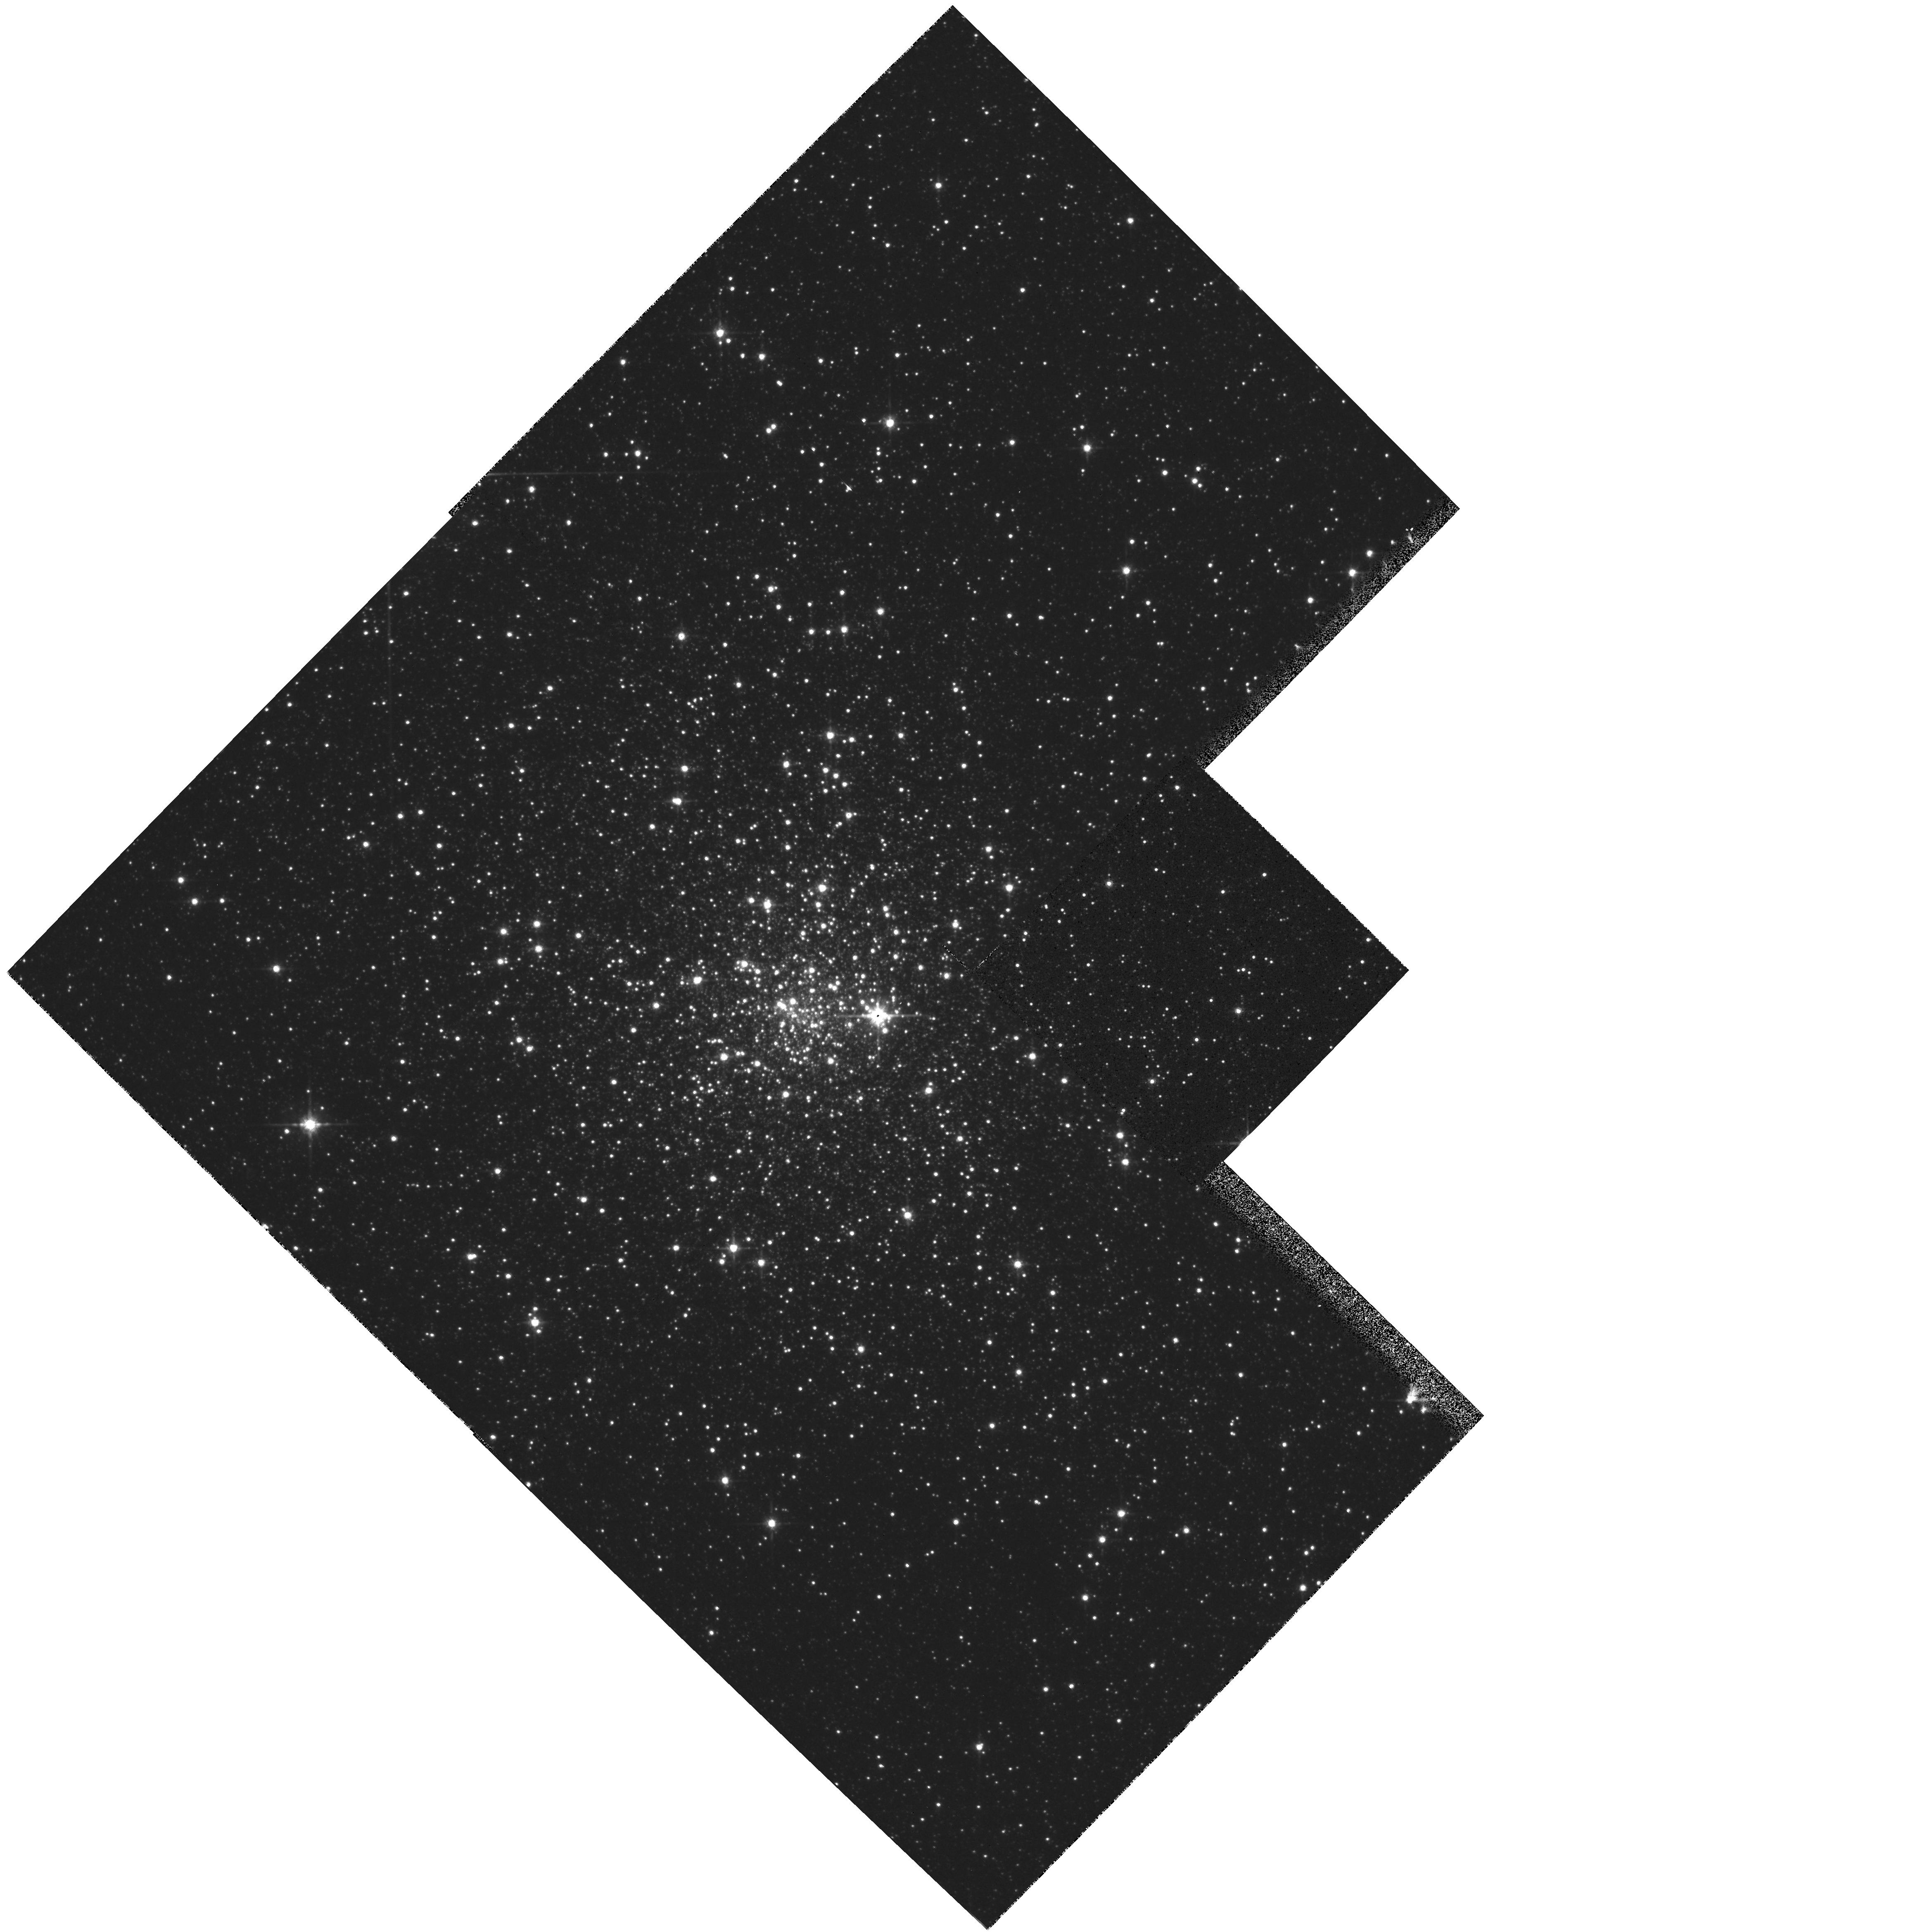
Target: TERZAN1. Instrument: WFPC2/PC. Filter: F814W. Exposure: 2 min. Observation ID: hst_5436_03_wfpc2_pc_f814w_u26v03

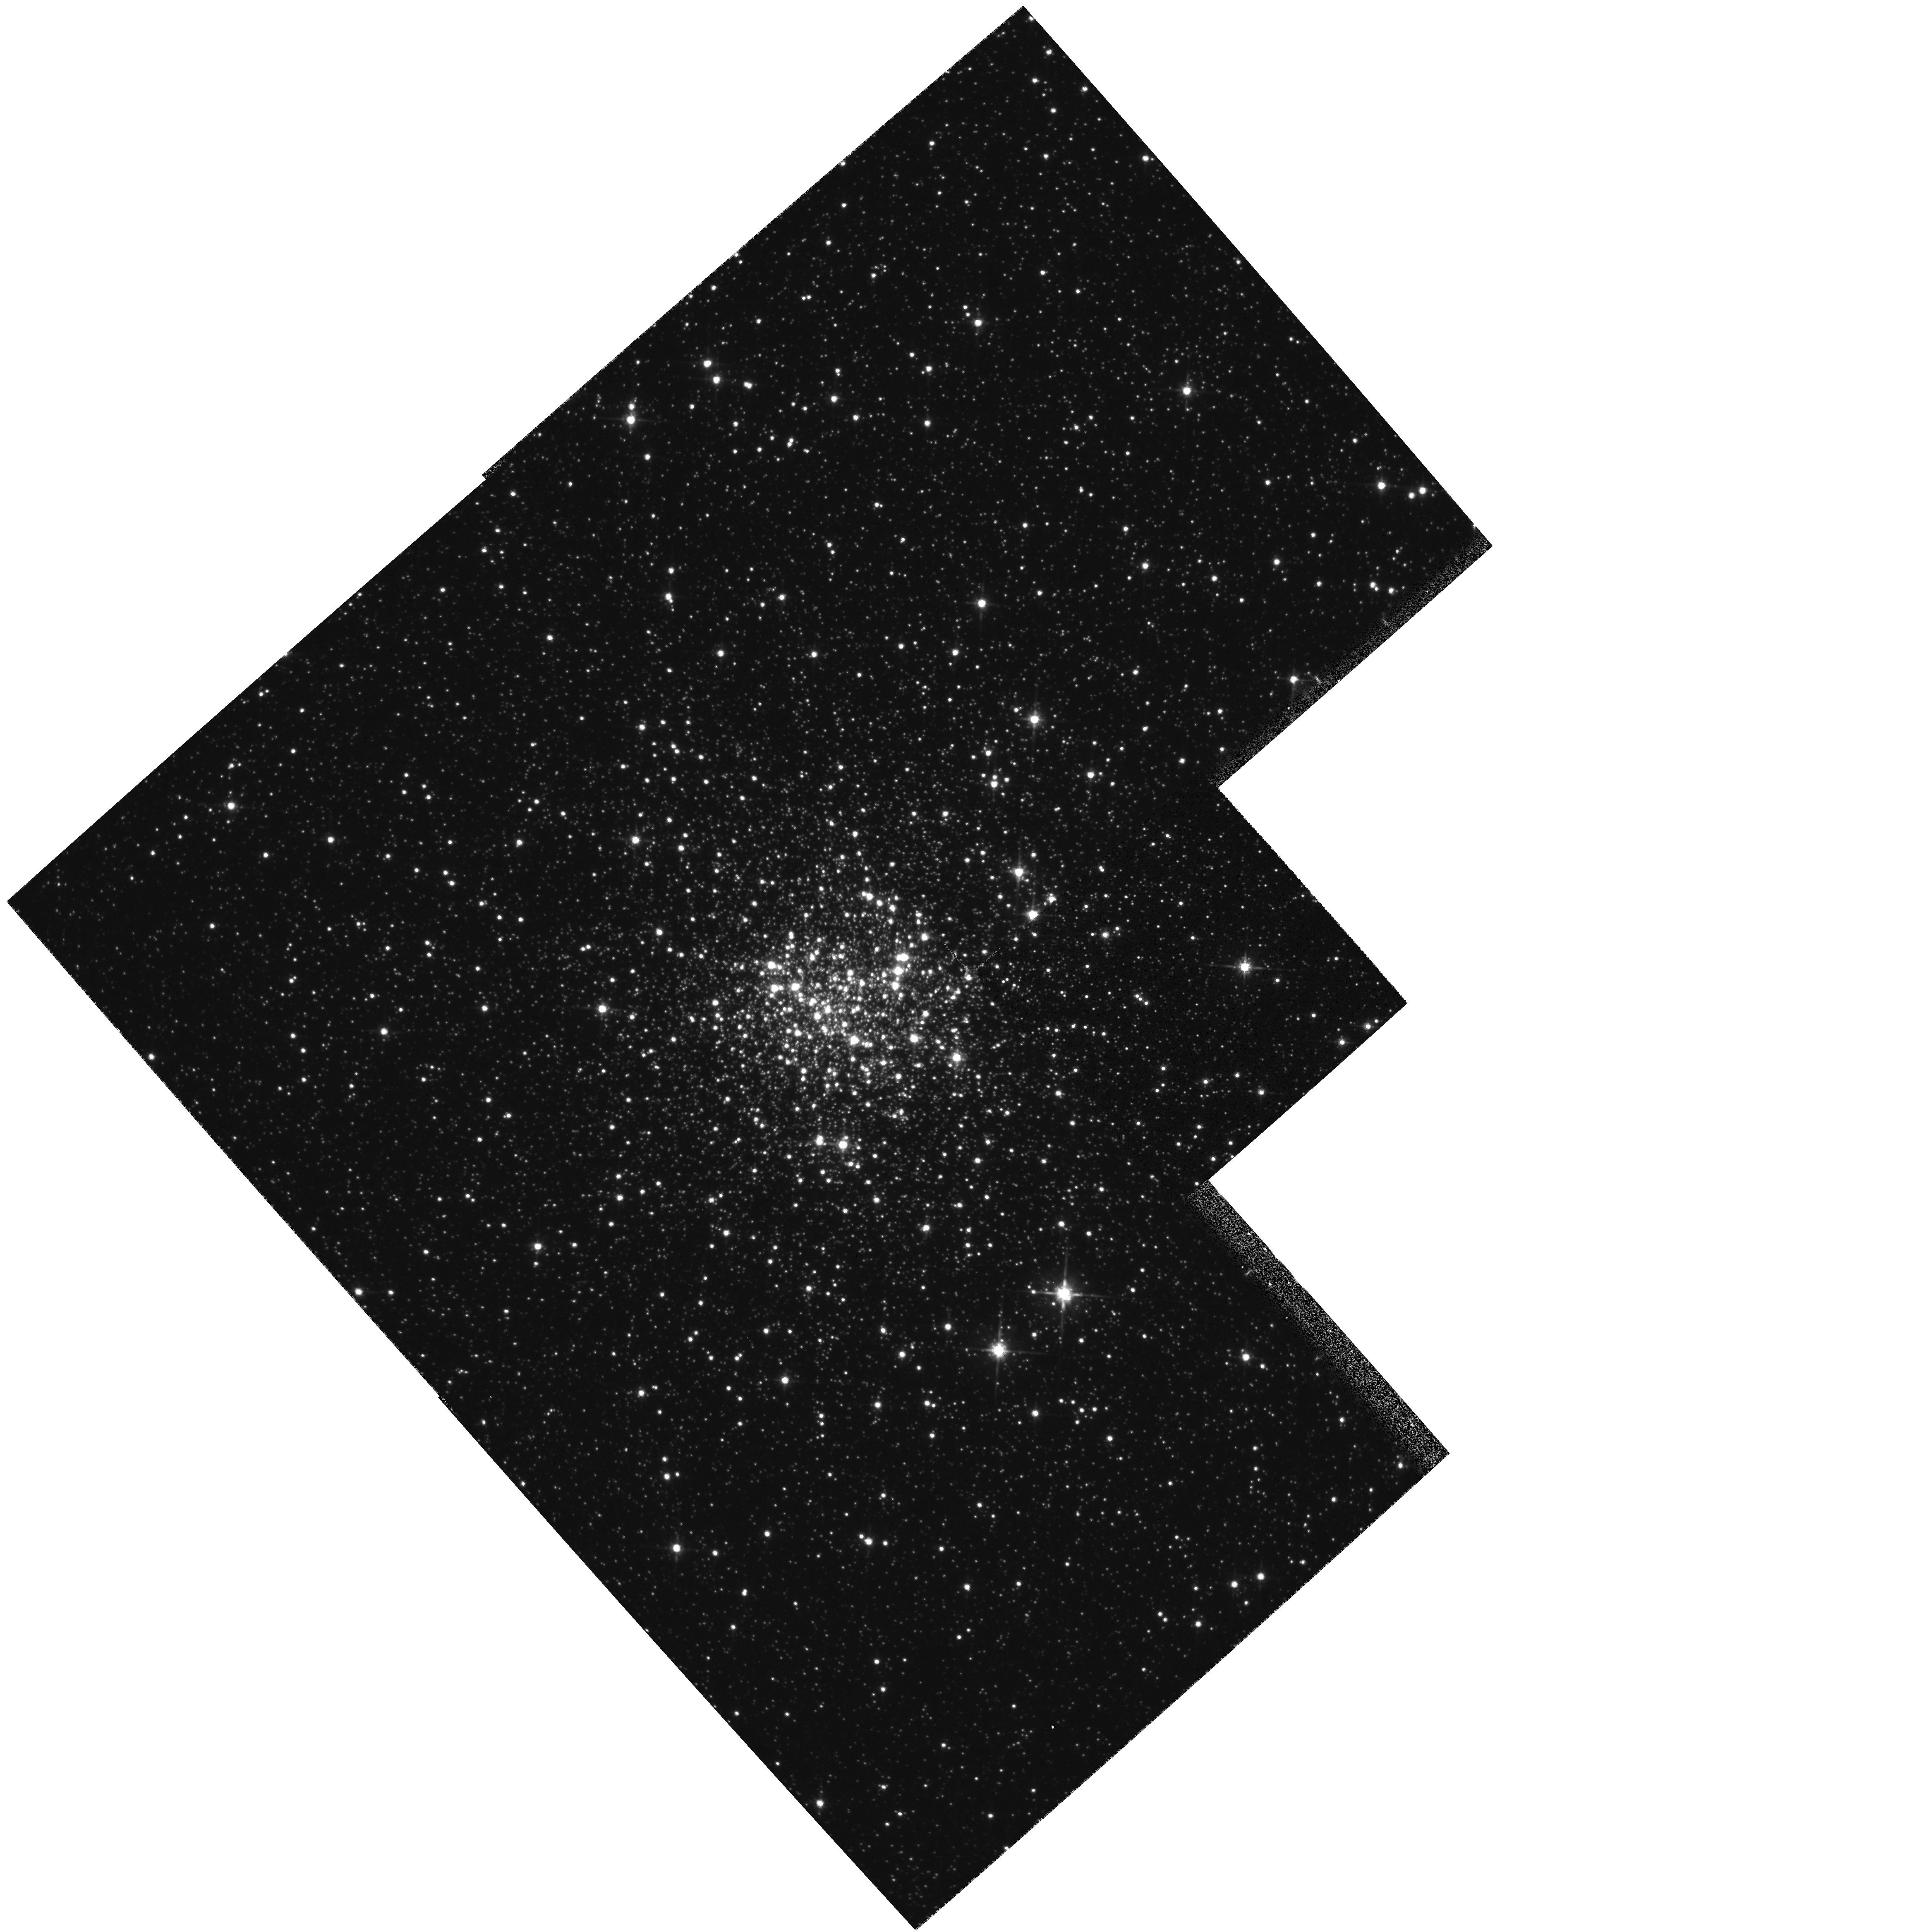
Target: NGC6528. Instrument: WFPC2/PC. Filter: F814W. Exposure: 2 min. Observation ID: hst_5436_02_wfpc2_pc_f814w_u26v02

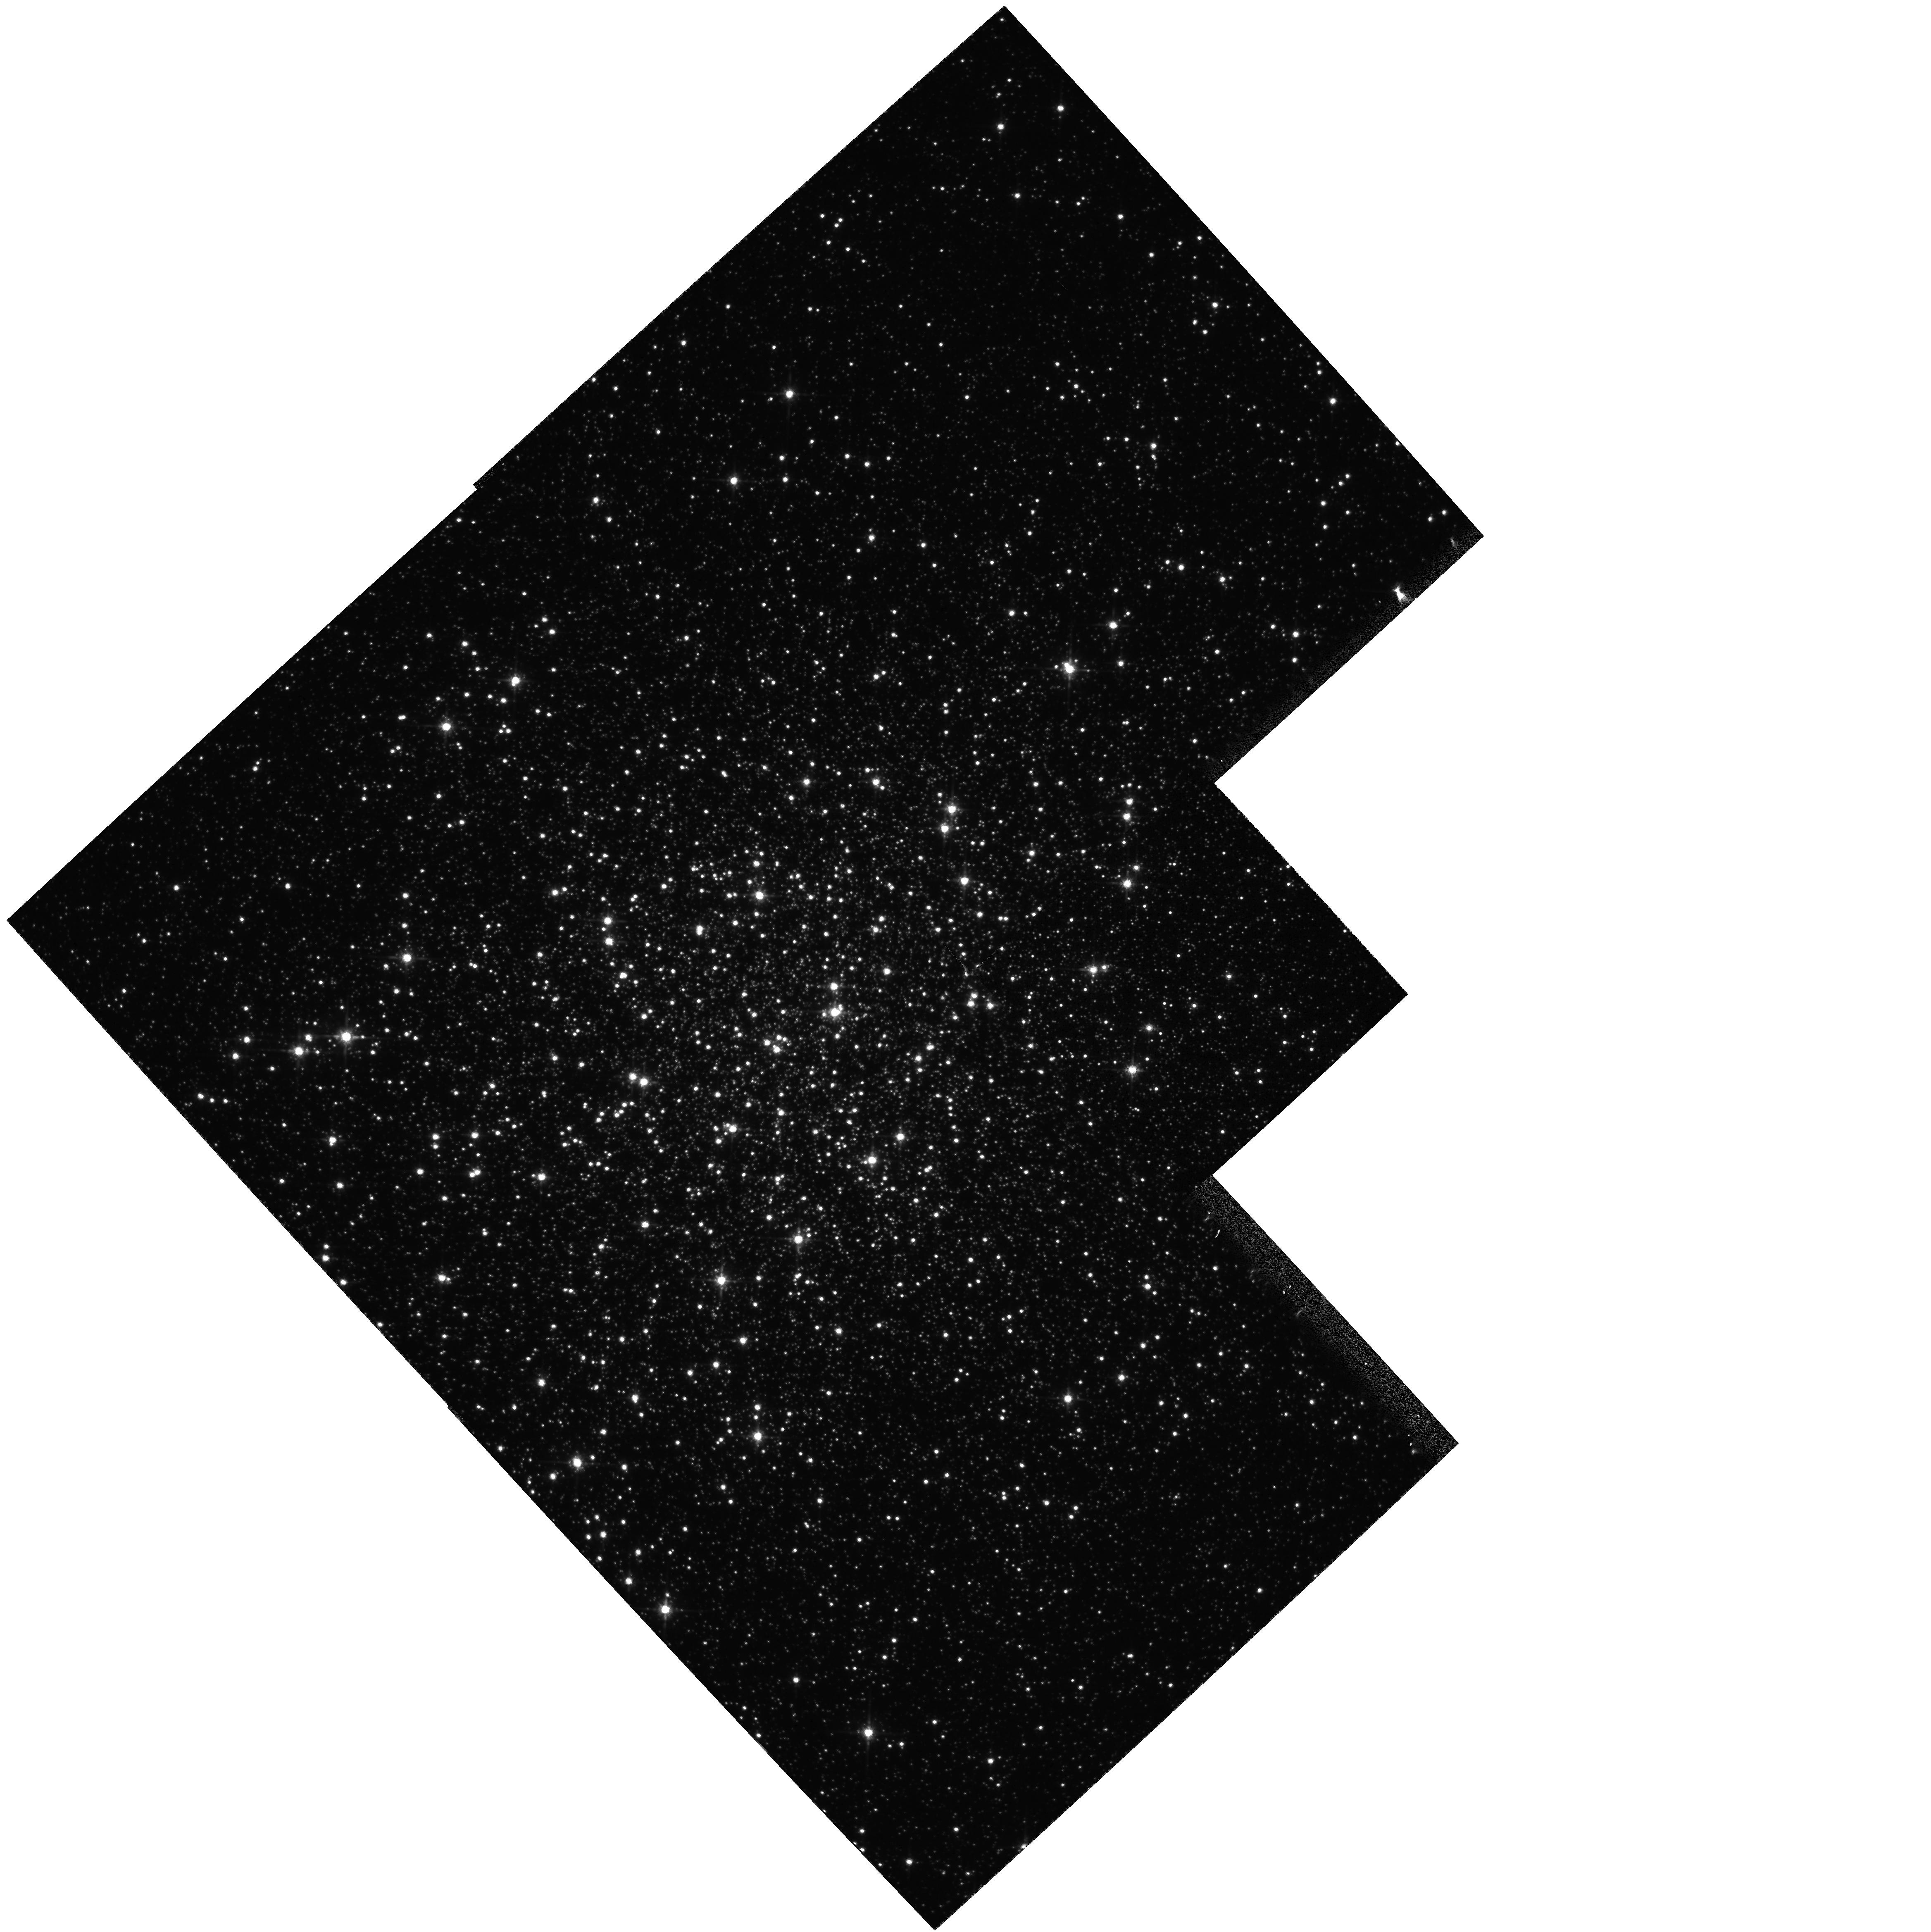
Target: NGC6553. Instrument: WFPC2/PC. Filter: F814W. Exposure: 2 min. Observation ID: hst_5436_01_wfpc2_pc_f814w_u26v01

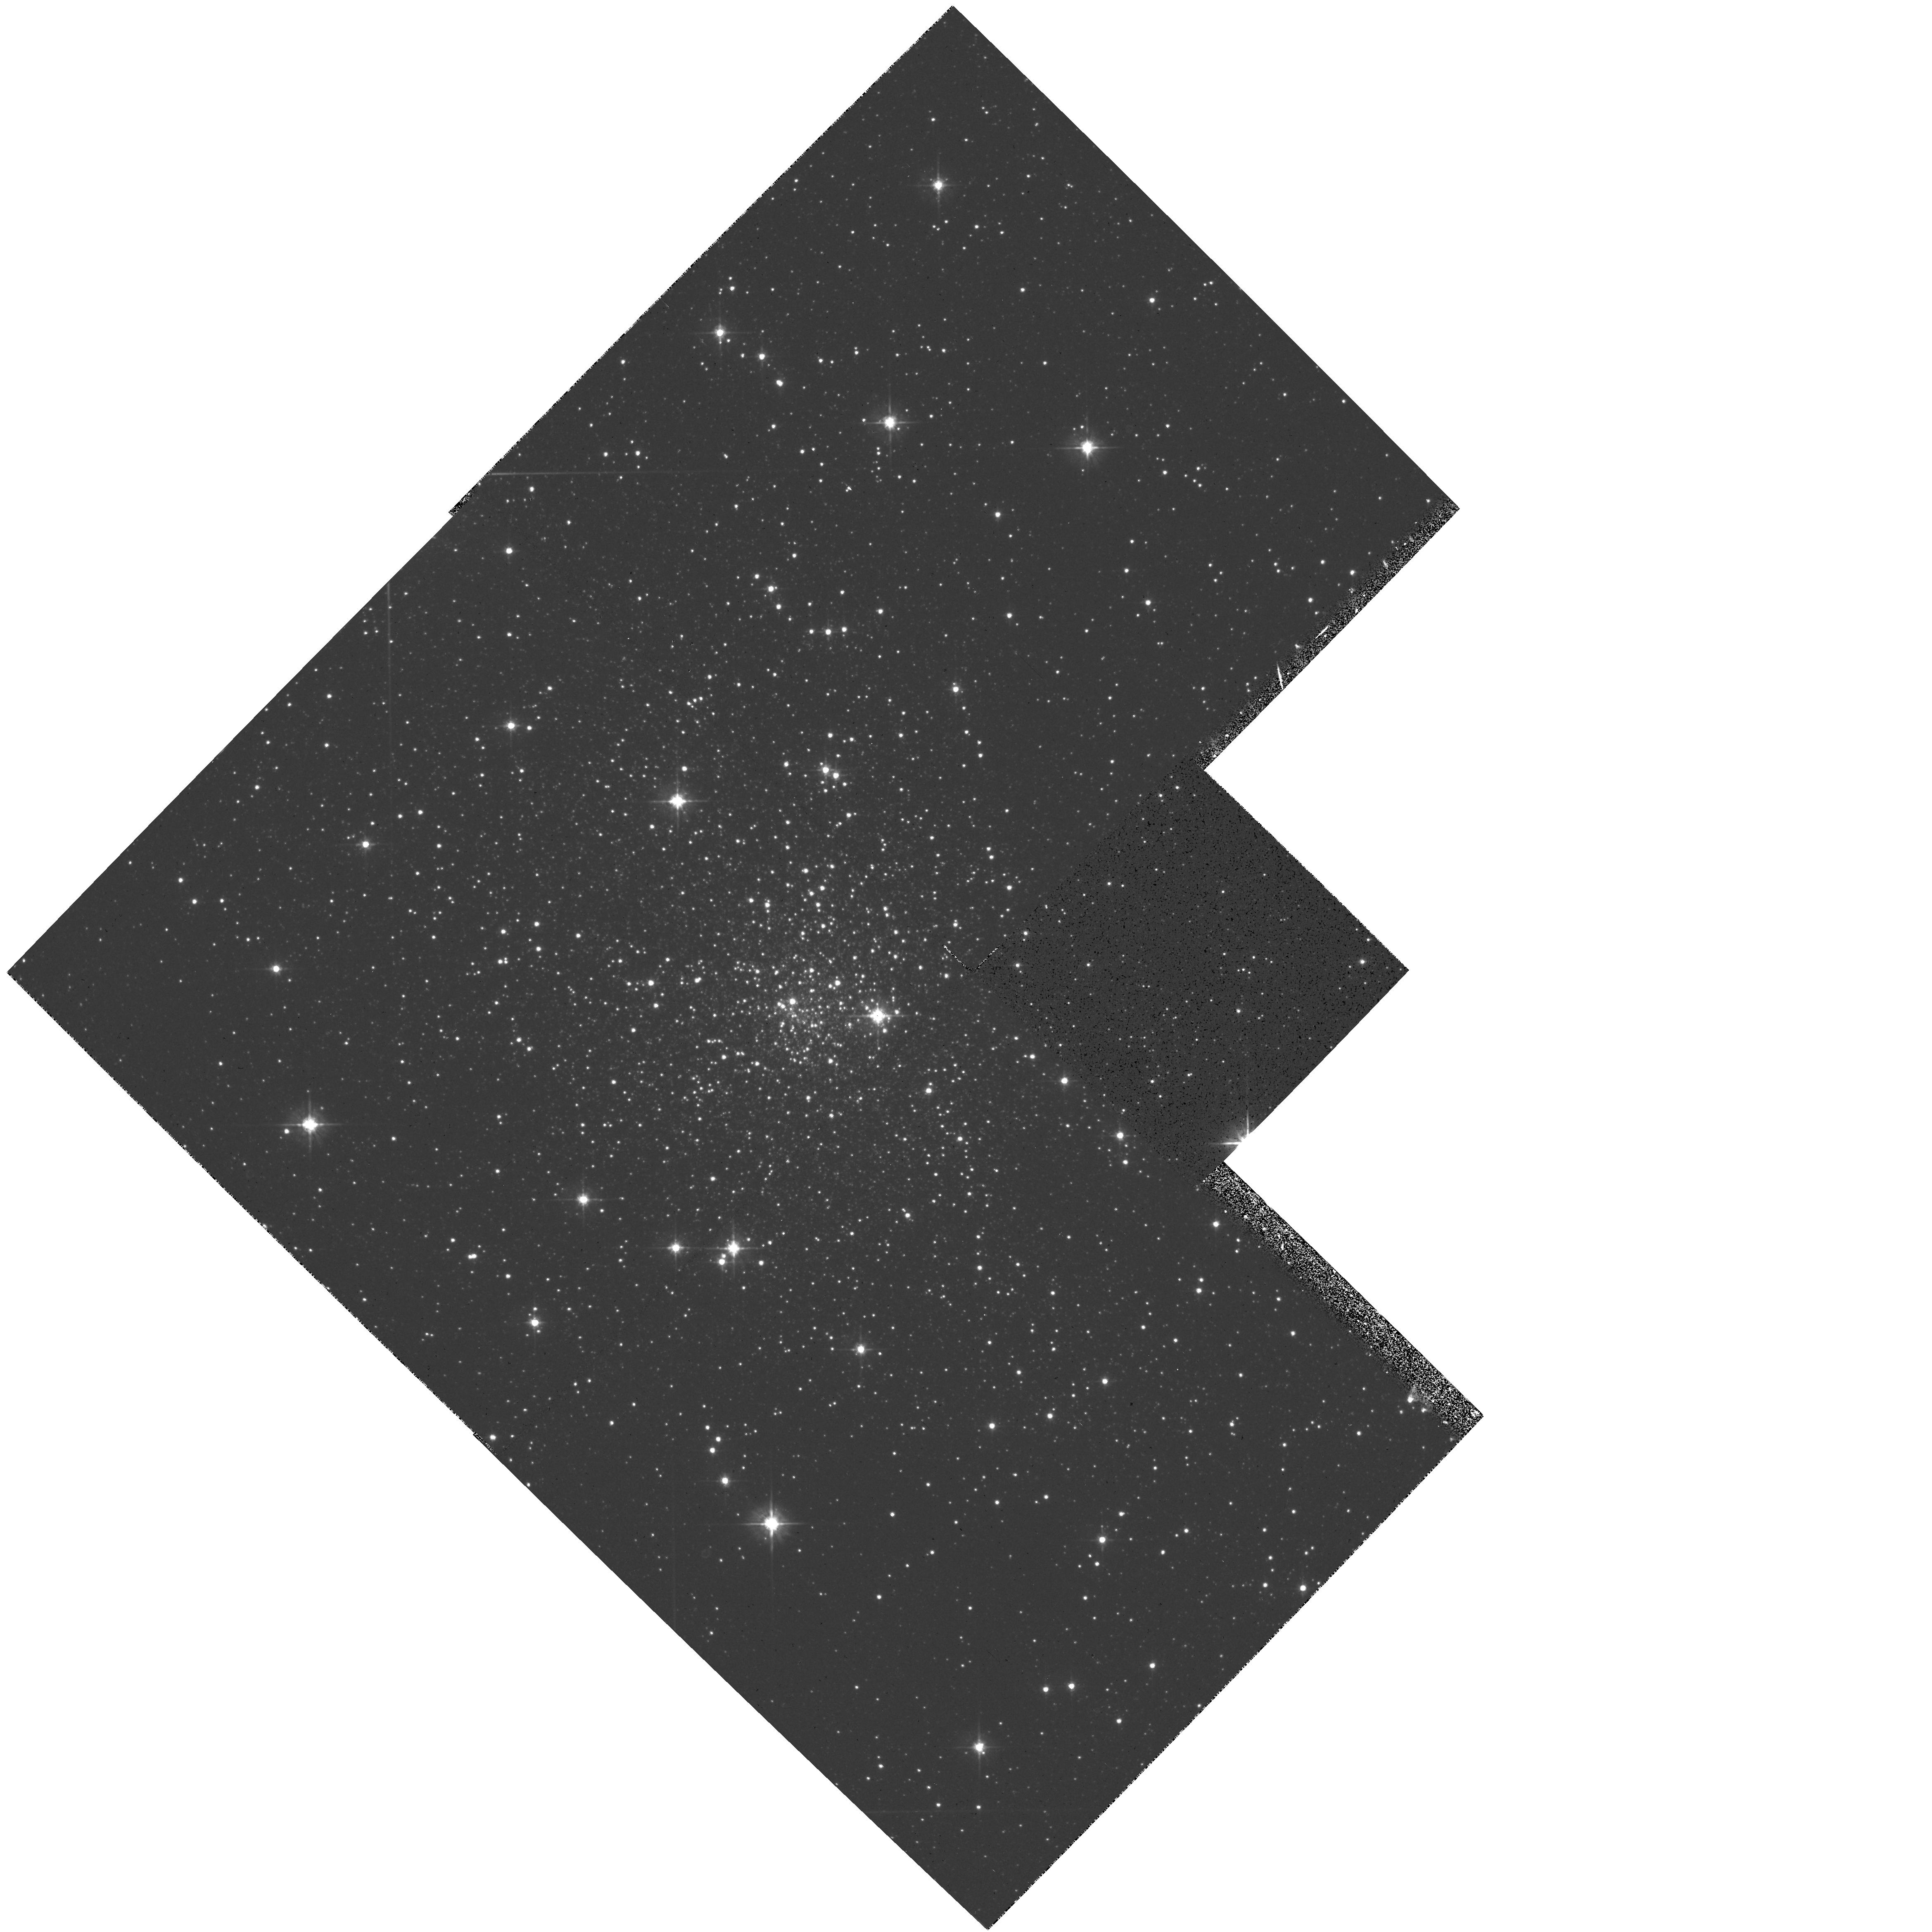
Target: TERZAN1. Instrument: WFPC2/PC. Filter: F555W. Exposure: 17 min. Observation ID: hst_5436_03_wfpc2_pc_f555w_u26v03

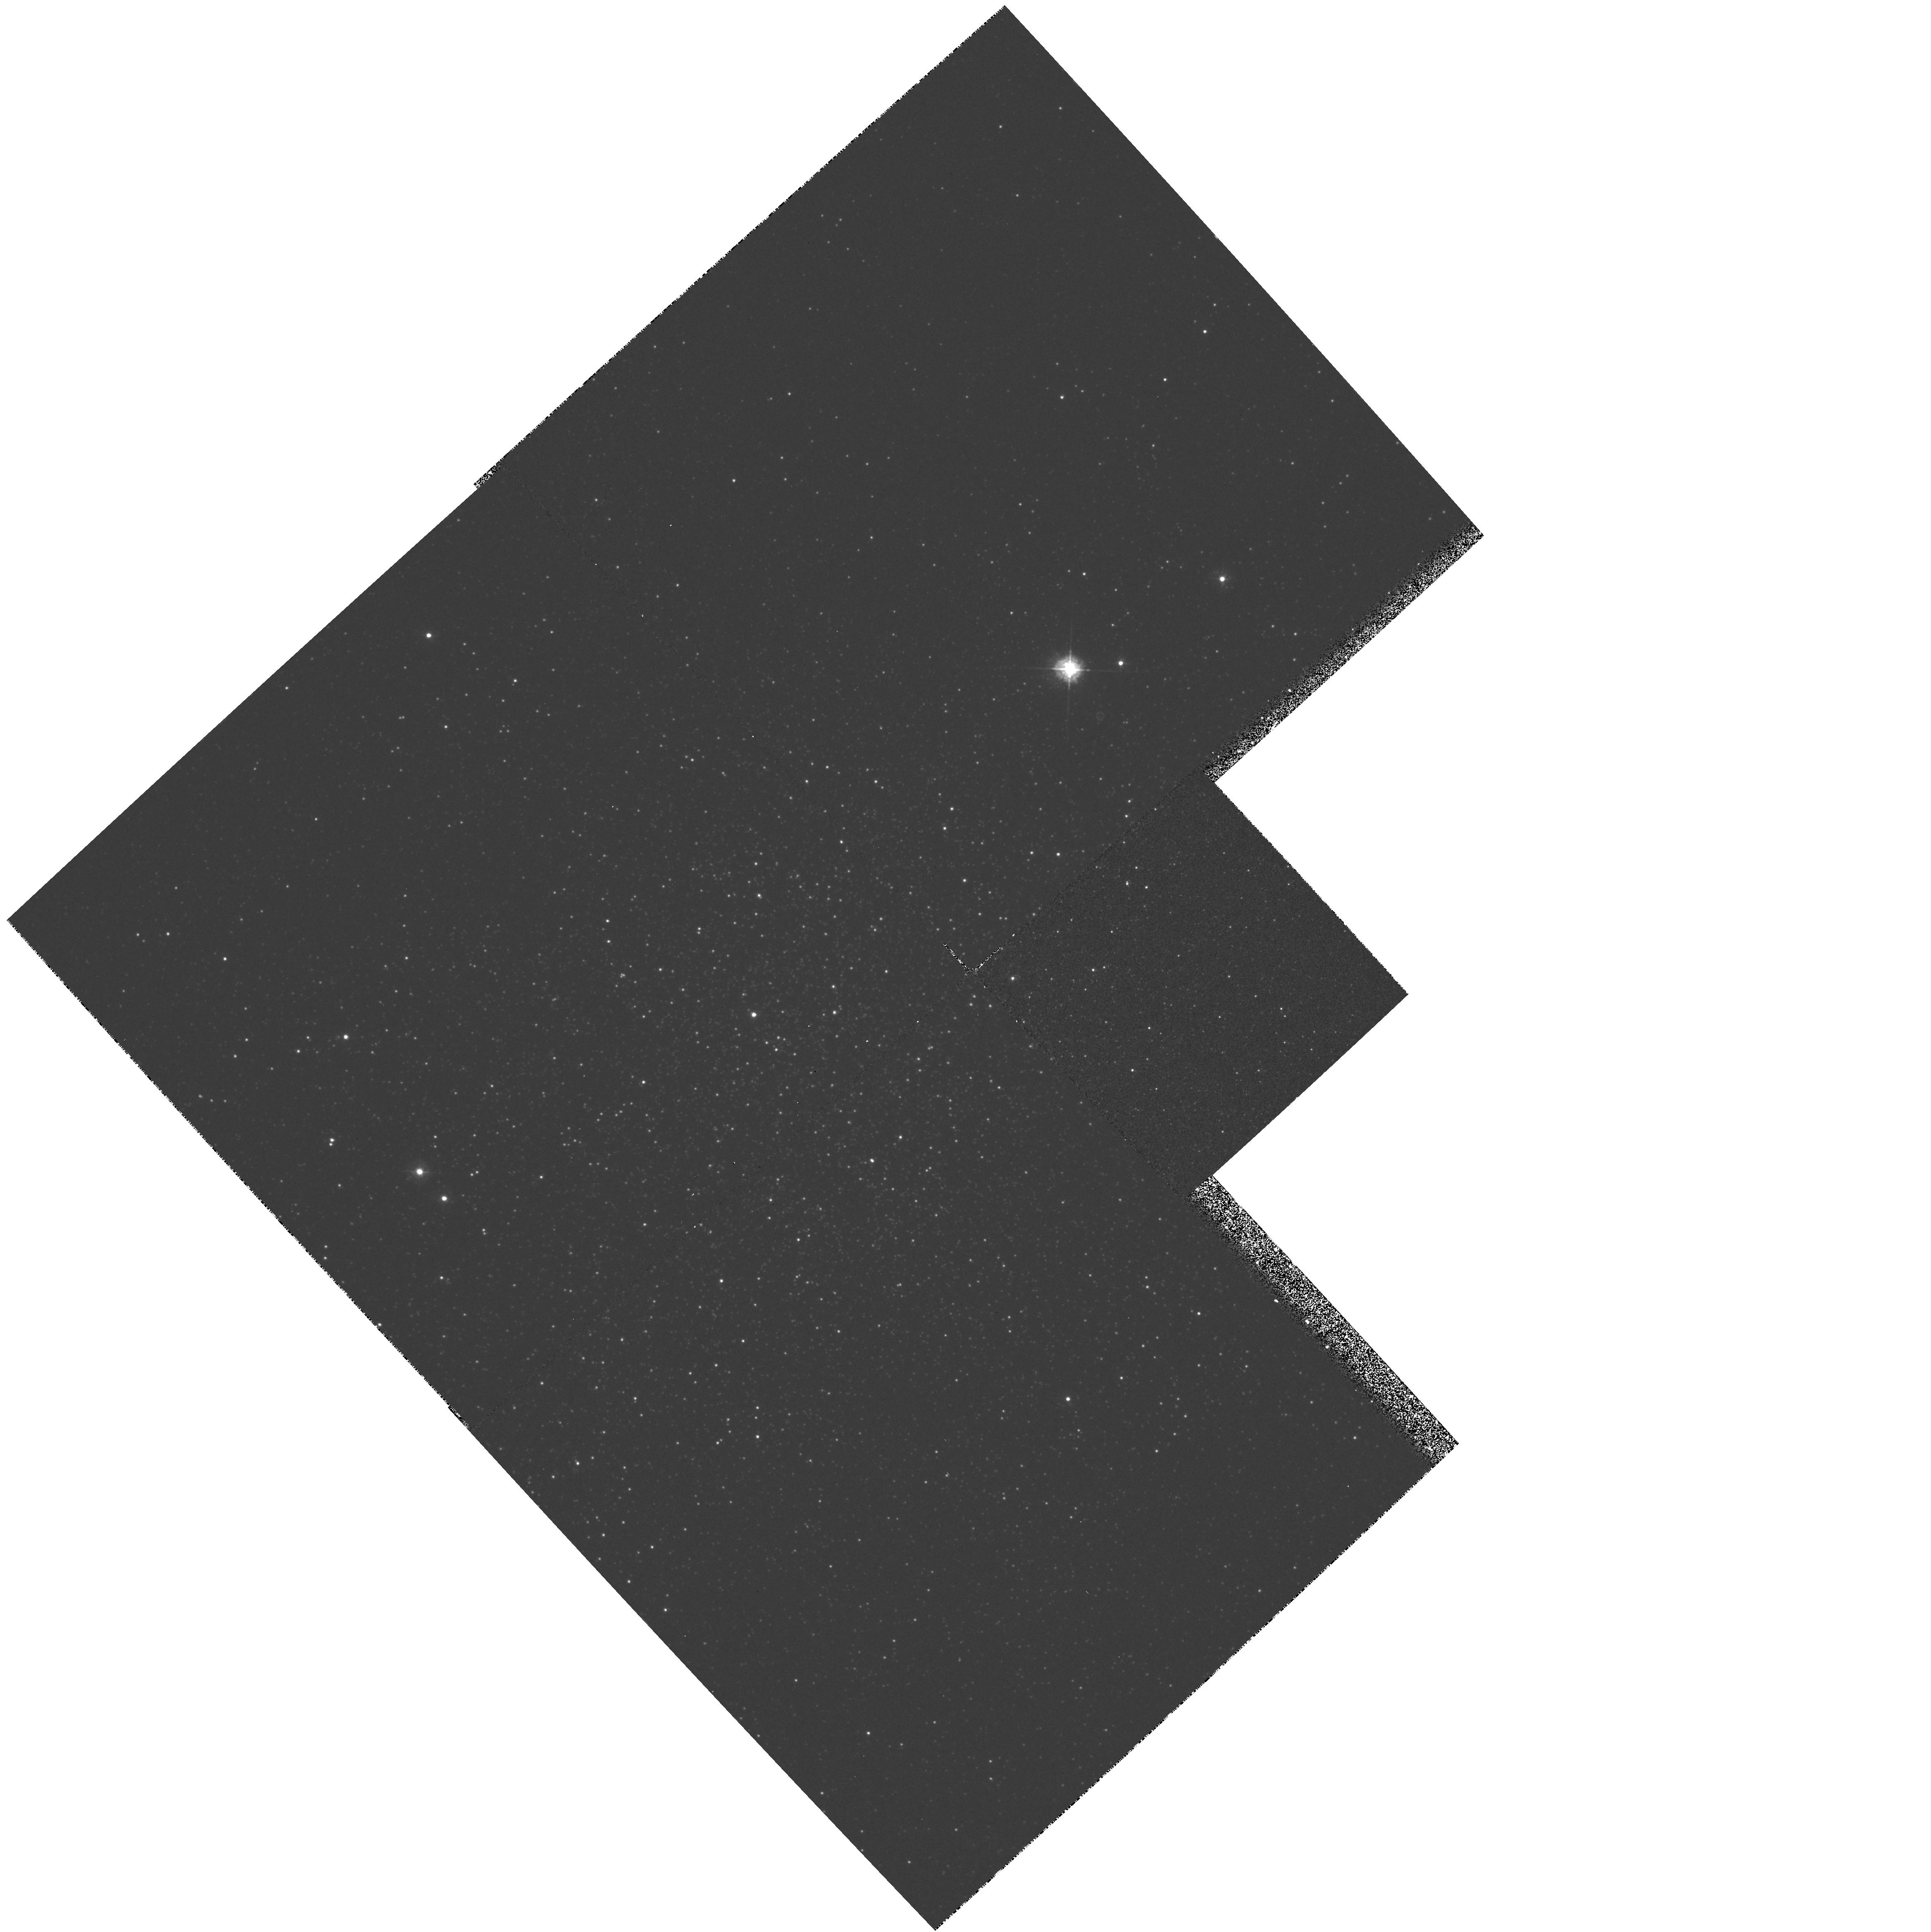
Target: NGC6553. Instrument: WFPC2/PC. Filter: F336W. Exposure: 27 min. Observation ID: hst_5436_01_wfpc2_pc_f336w_u26v01

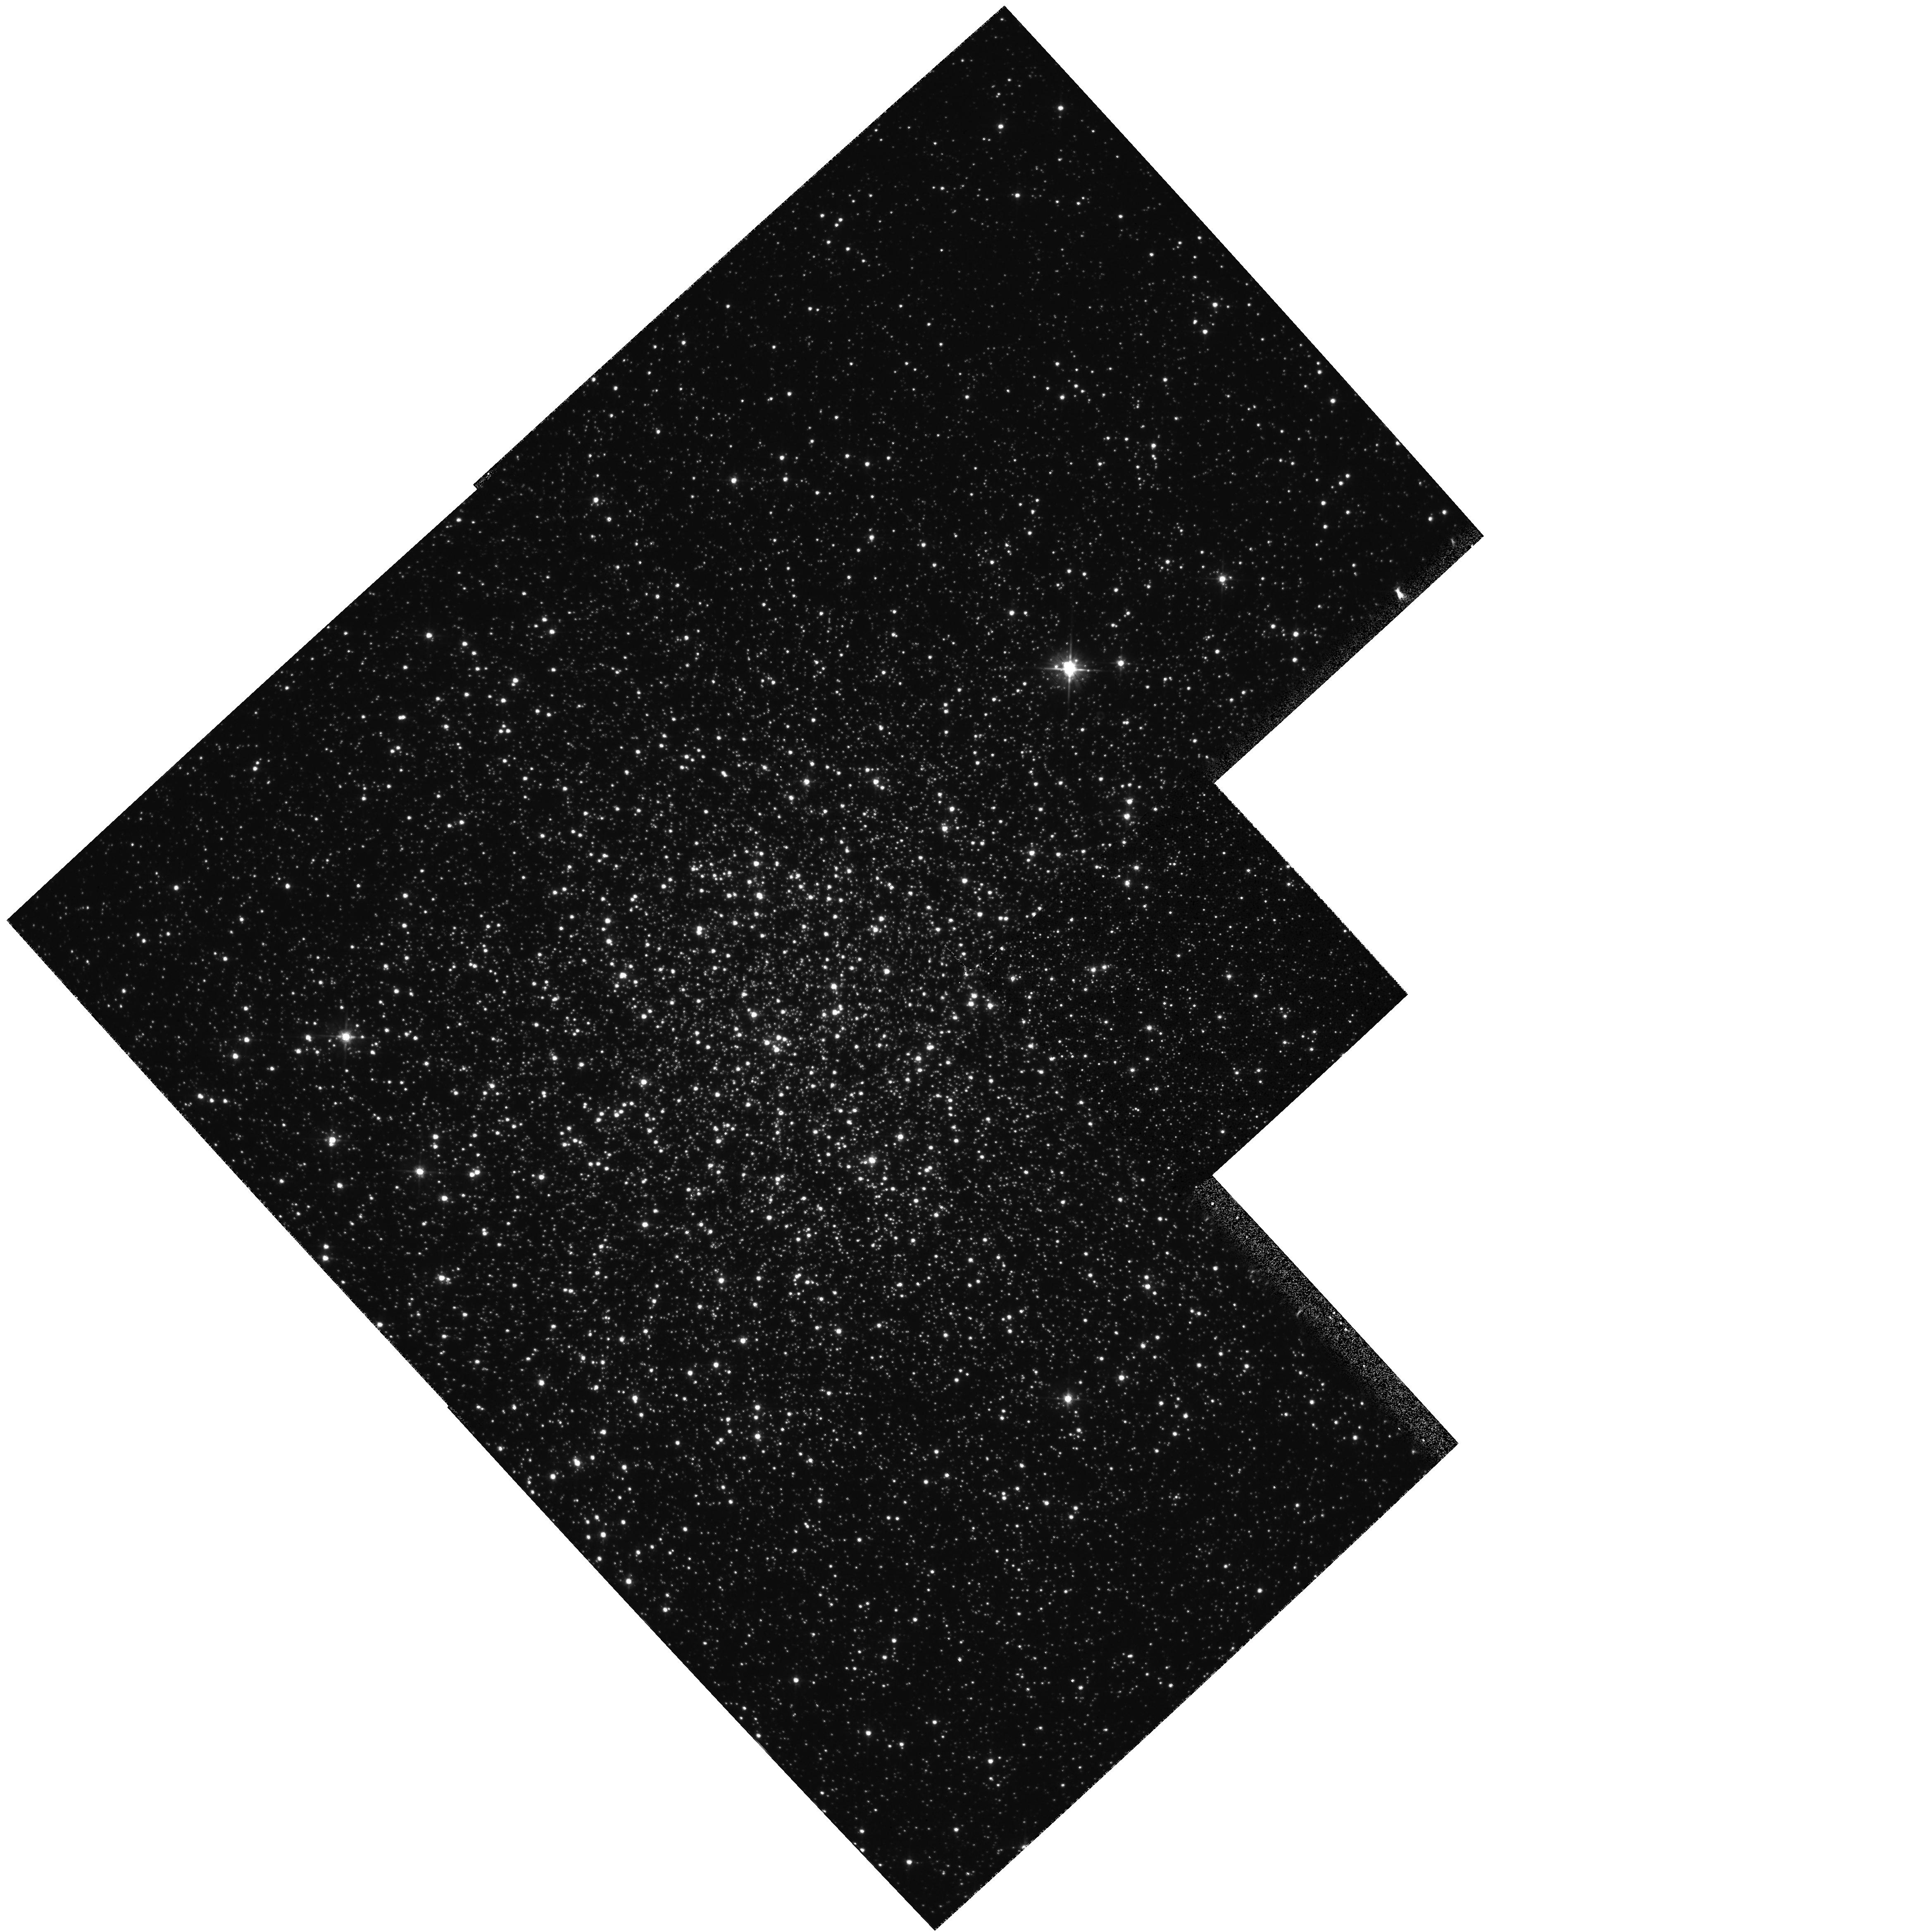
Target: NGC6553. Instrument: WFPC2/PC. Filter: F555W. Exposure: 4 min. Observation ID: hst_5436_01_wfpc2_pc_f555w_u26v01

AGE AND POPULATIONS OF SUPER METAL RICH GLOBULAR CLUSTERS IN THE GALACTIC BULGE: CYCLE4 MEDIUM (PI: Ortolani, Sergio)

WFPC2 multicolor observations of THREE among the most metal rich globular clusters in the Galactic Bulge are proposed in order to obtain accurate turnoff luminosities (and then ages) for the three clusters, together with fairly large complete samples of evolved stars. The two main scientific goals of the project are the following. 1) The age determination allows to set stringent constraints on the formation process of the globular cluster system, of the Galactic Bulge, and therefore of the Galaxy as a whole; and 2) The three clusters represent the best available ``Template Stellar Populations'' for super metal rich (SMR), old stellar systems, i.e. for the kind of populations which are likely to dominate the light of giant elliptical galaxies, and the bulge of spirals. In this respect, the present study is meant to obtain well understood stellar templates for the population synthesis of composite stellar systems. The proposed observations will also provide valuable information for such problems as the study of very fast evolutionary stages, and rare (trace) stellar species in SMR clusters (e.g. UV-bright stars, blue stragglers, binaries, etc.) together with their radial distribution.